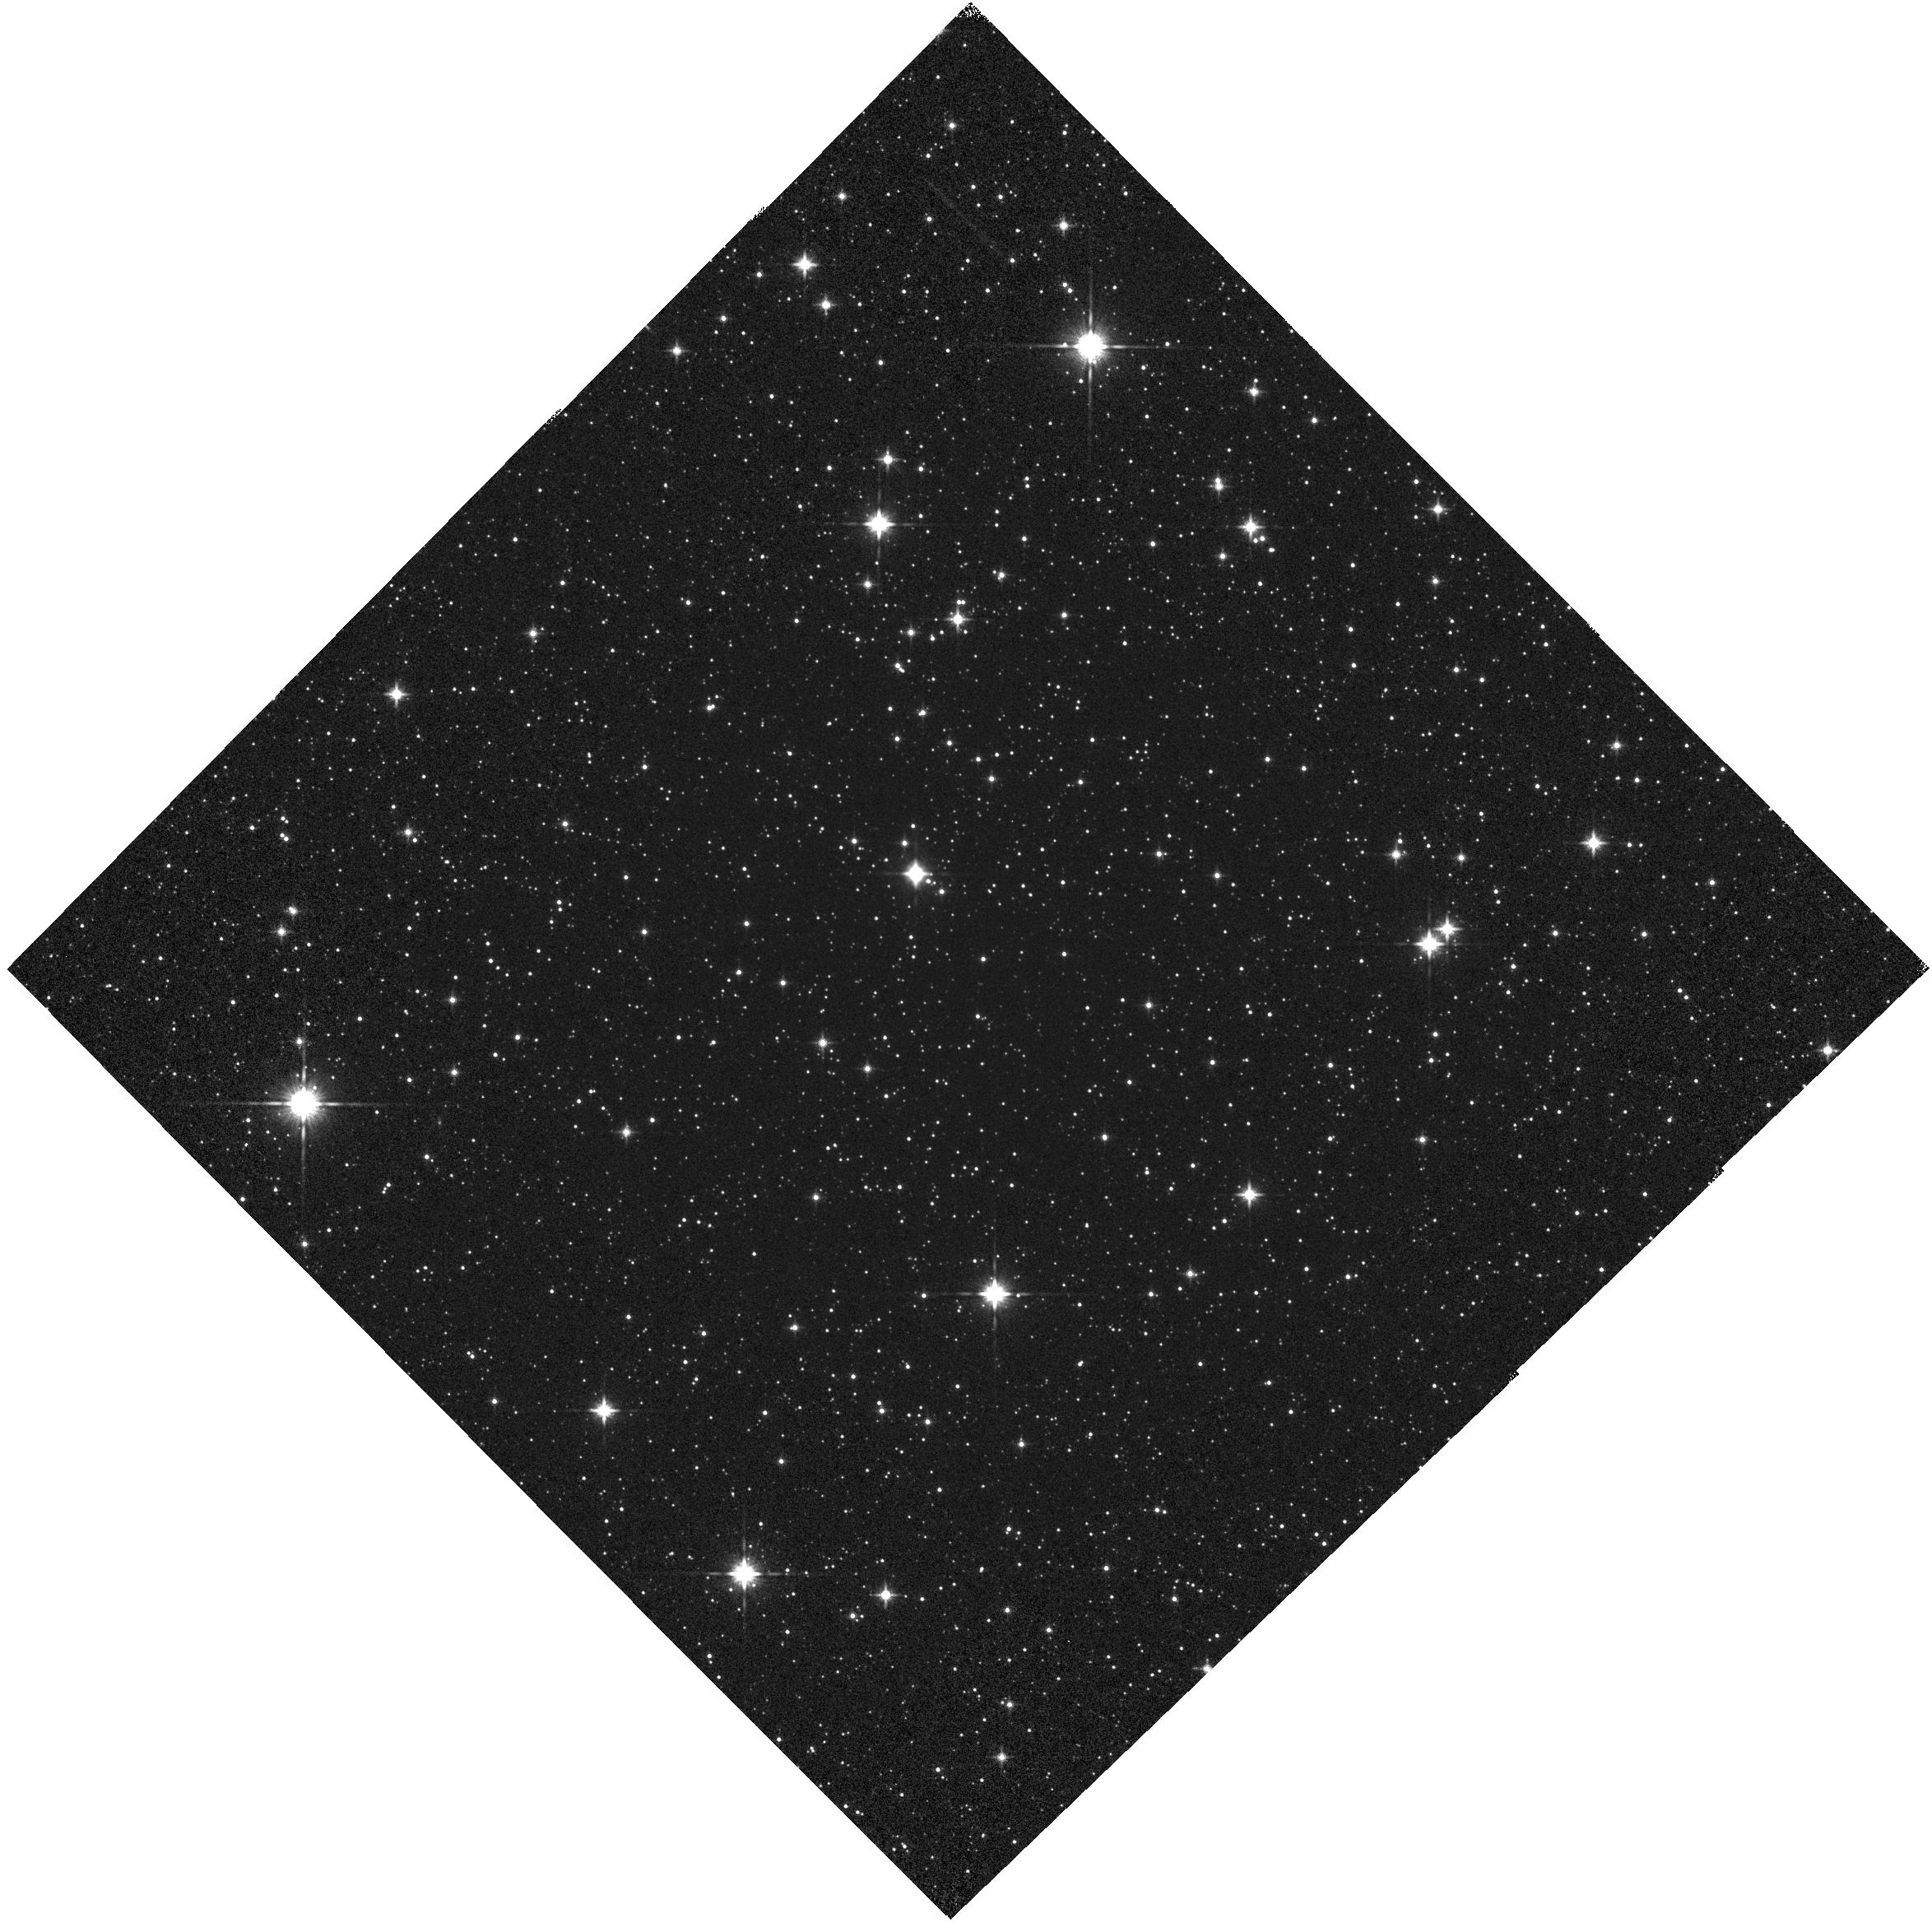
Target: VY2-2
Instrument: WFC3/IR
Filter: F140W
Exposure: 1 min
Observation ID: hst_12356_53_wfc3_ir_f140w_ibmq53

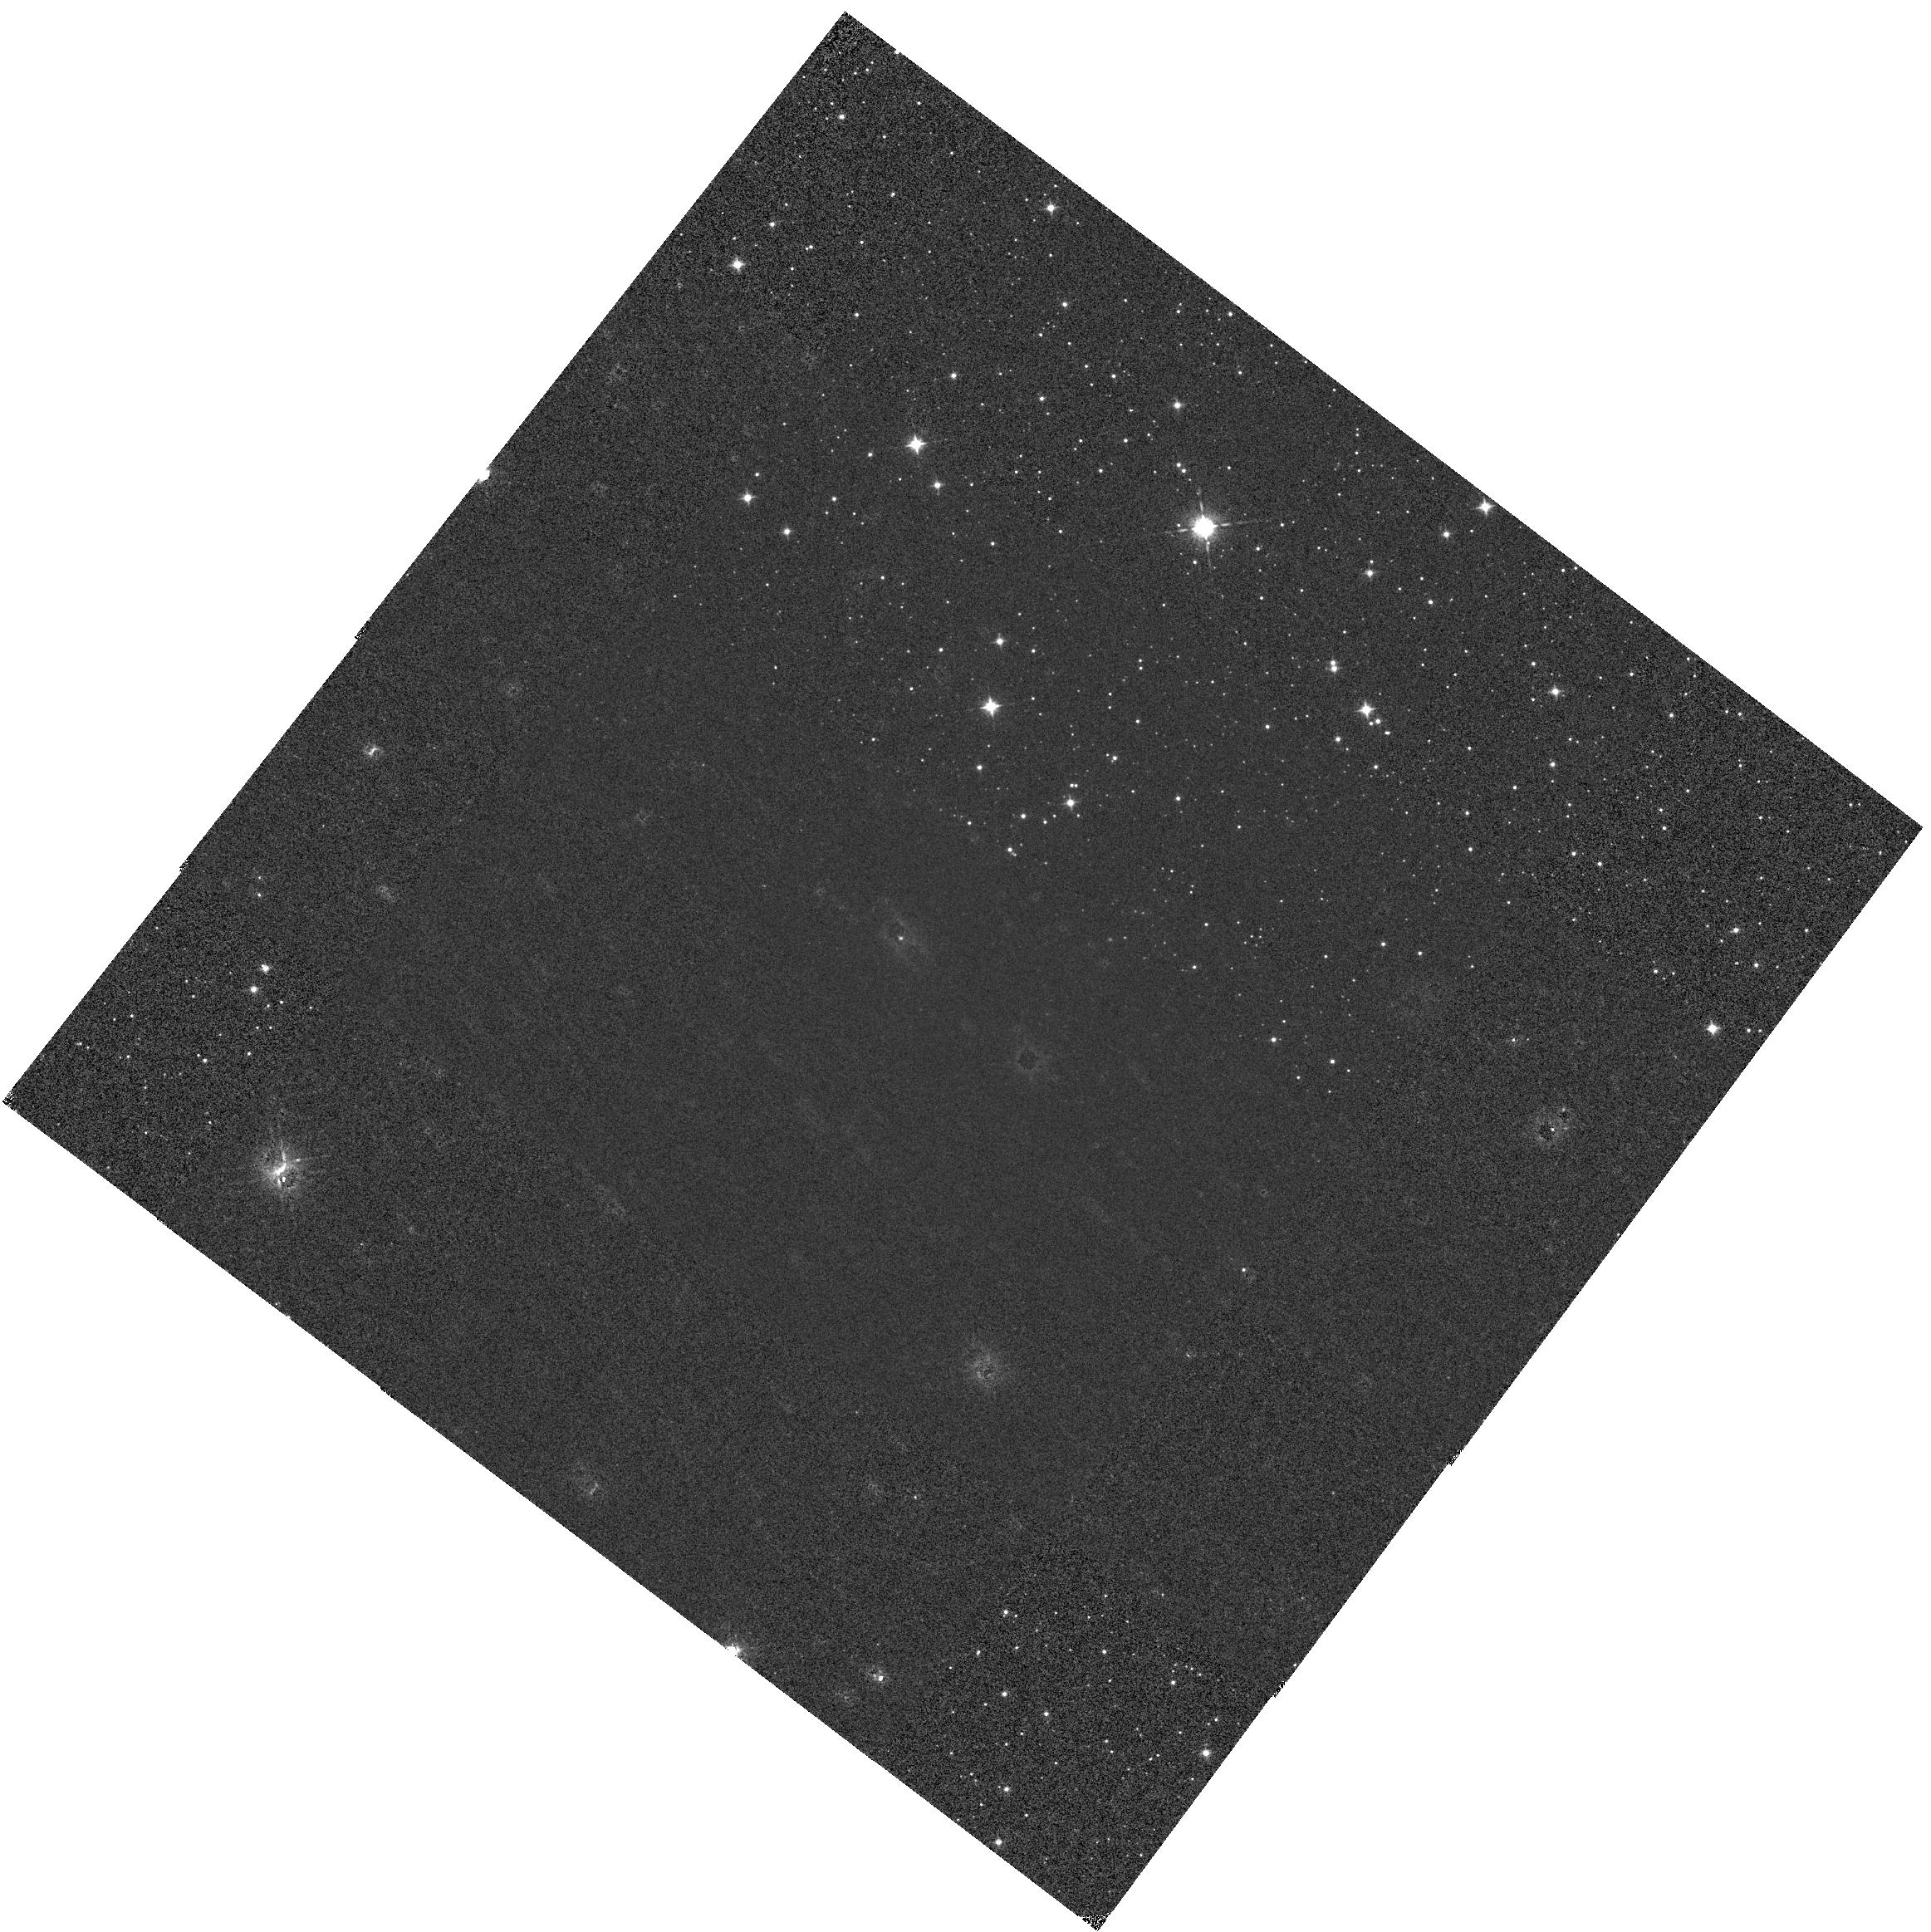
Target: VY2-2
Instrument: WFC3/IR
Filter: F098M
Exposure: 1 min
Observation ID: hst_12356_01_wfc3_ir_f098m_ibmq01

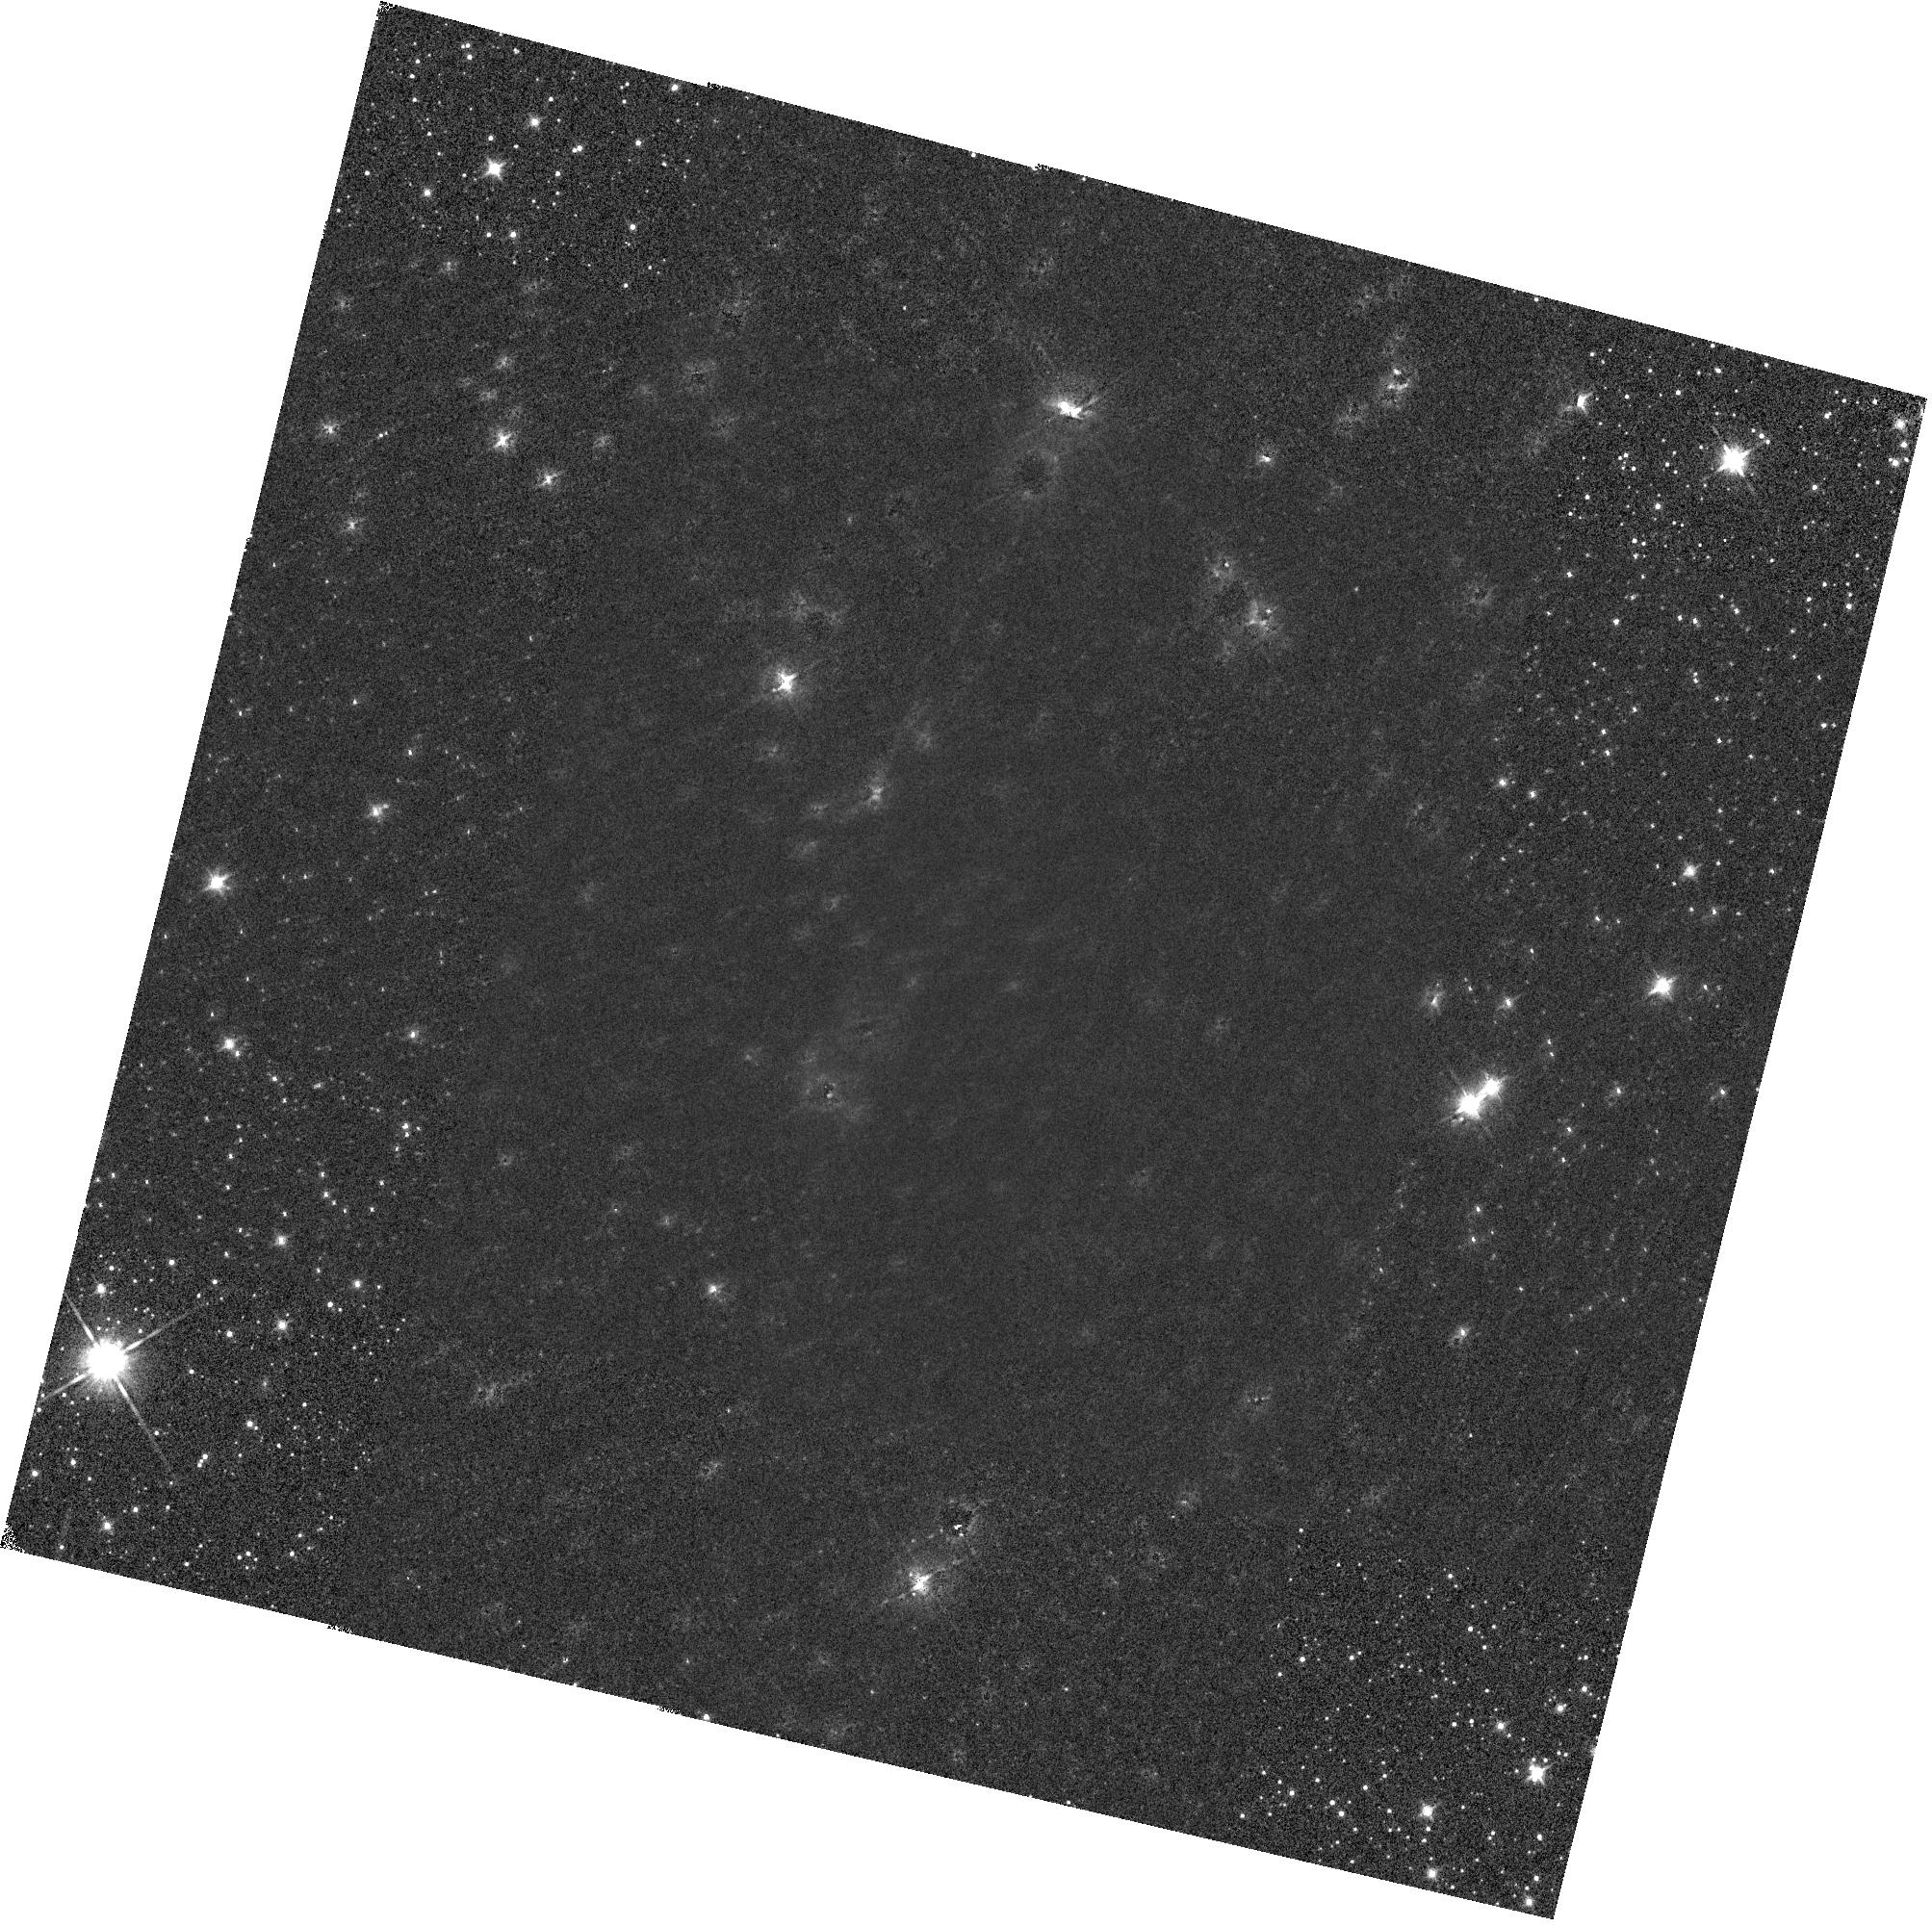
Target: VY2-2
Instrument: WFC3/IR
Filter: F140W
Exposure: 1 min
Observation ID: hst_12356_52_wfc3_ir_f140w_ibmq52

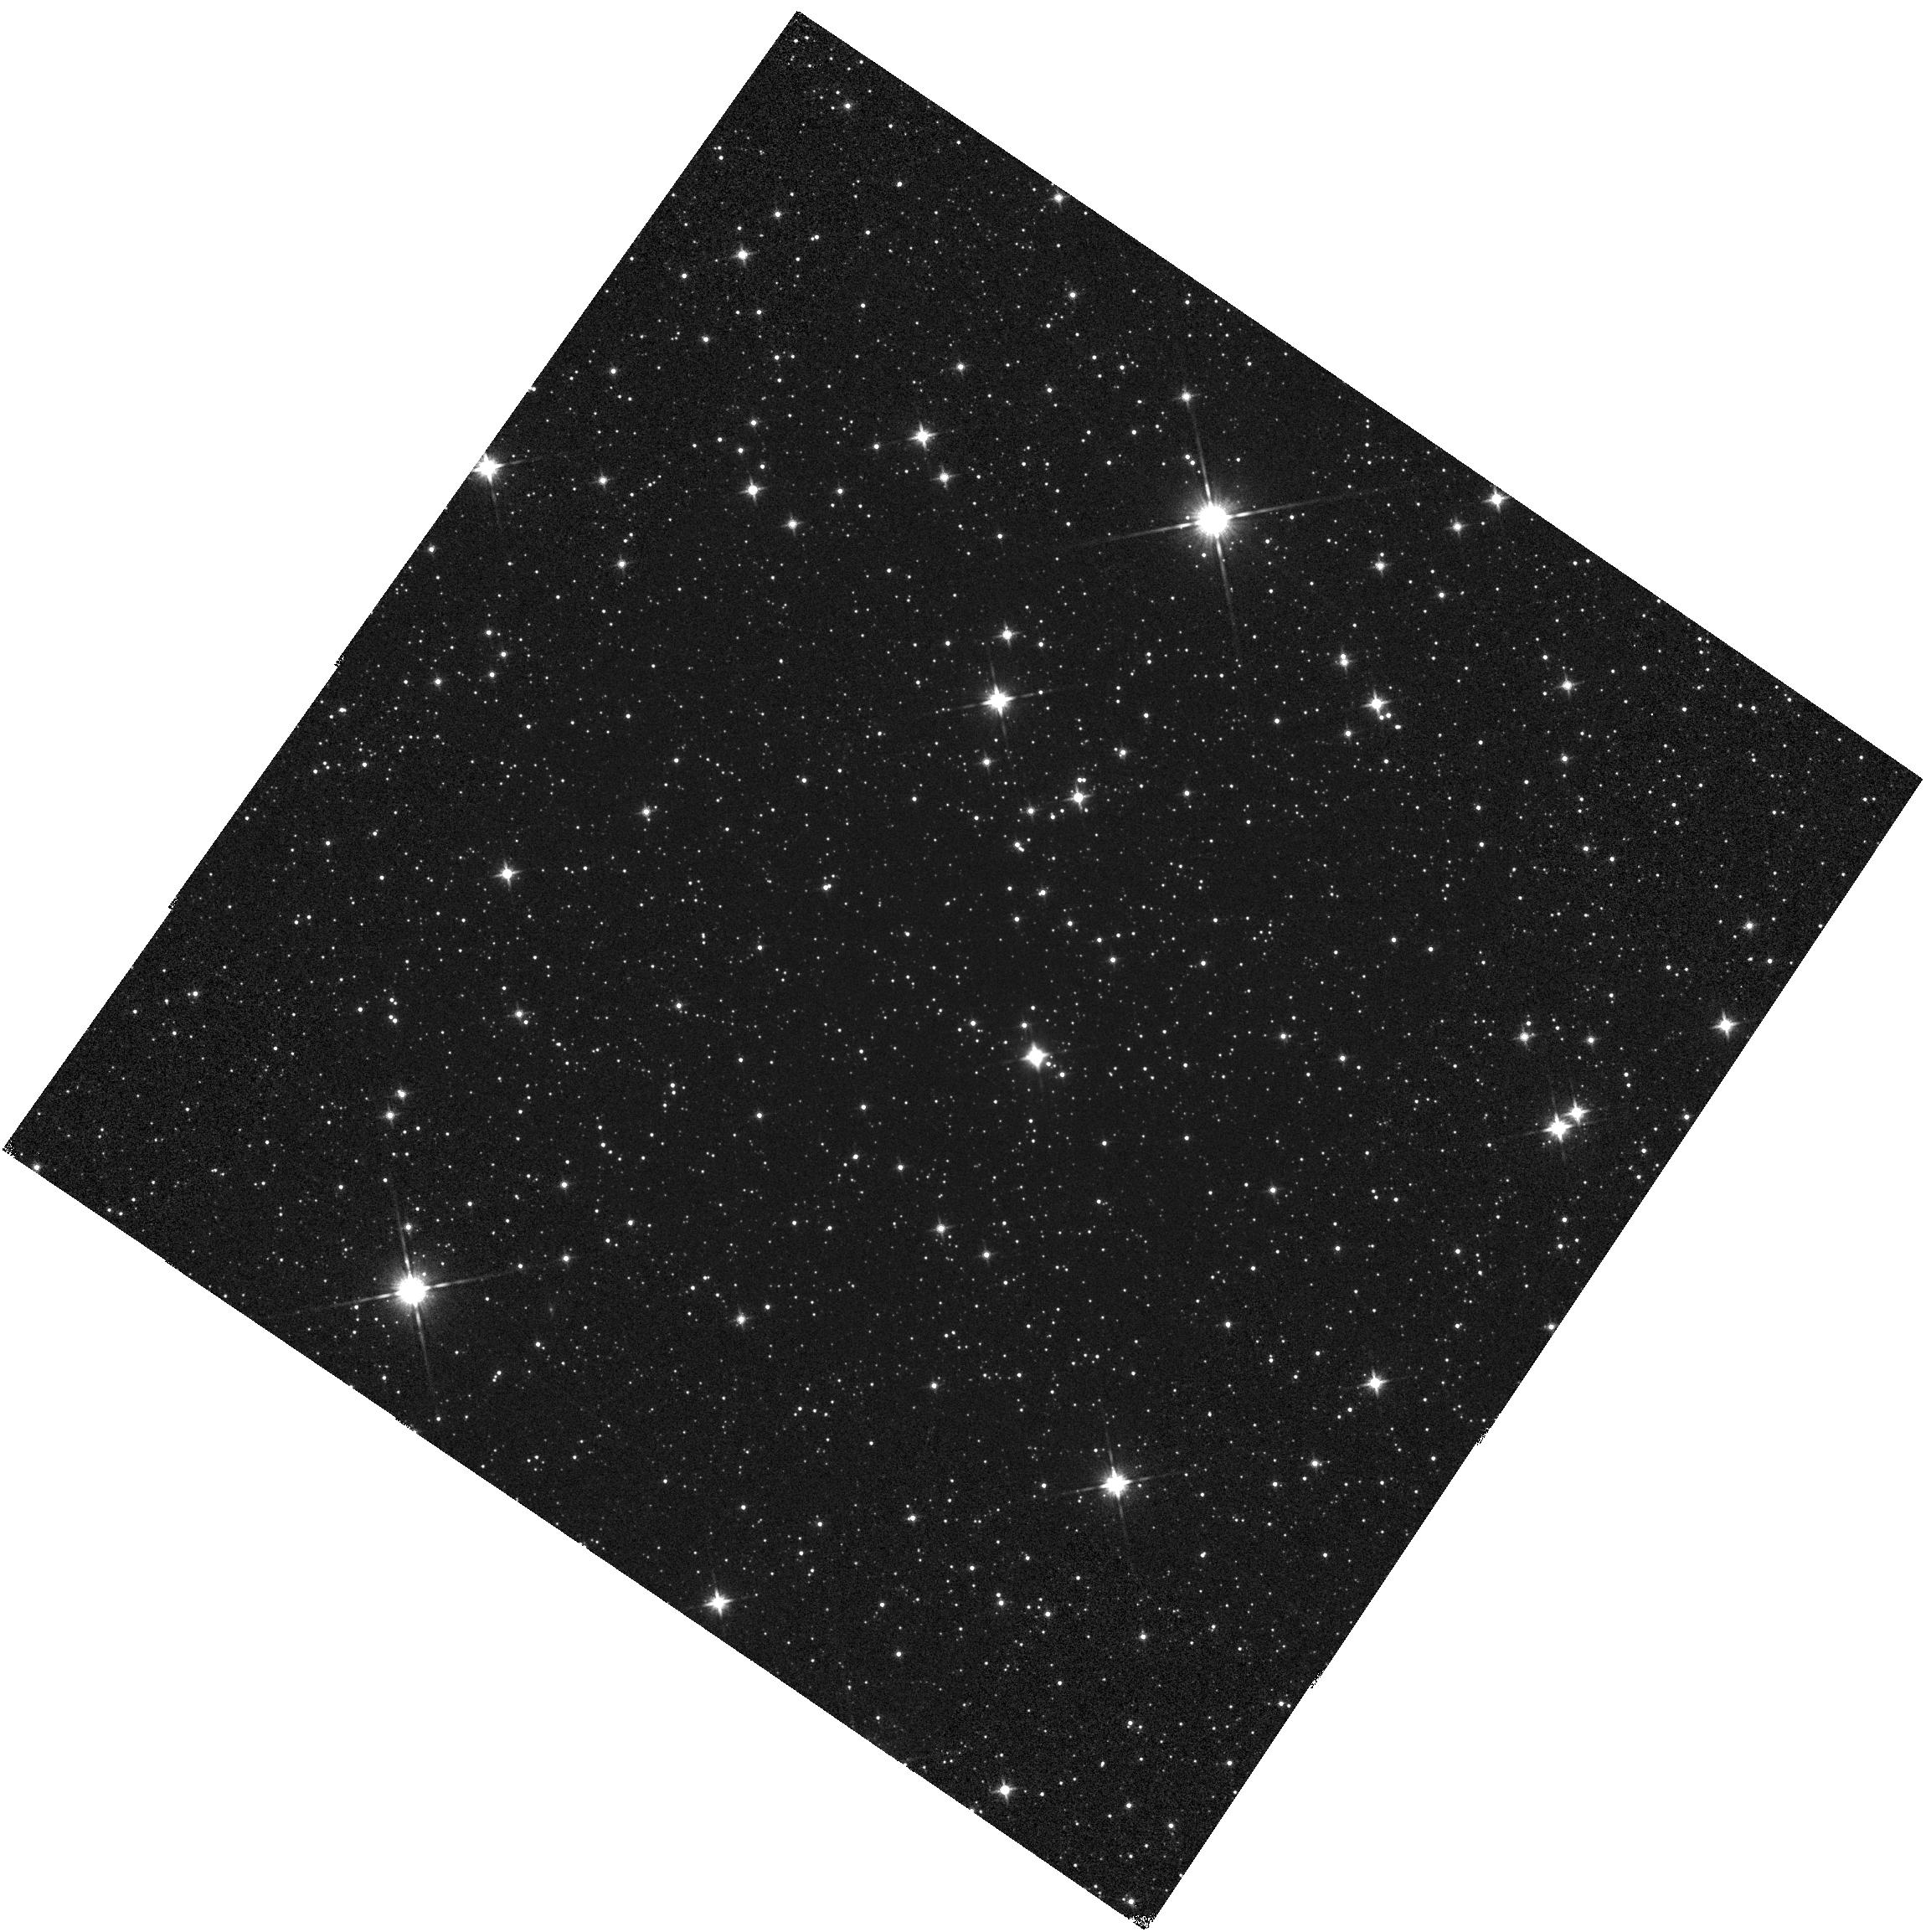
Target: VY2-2
Instrument: WFC3/IR
Filter: F140W
Exposure: 1 min
Observation ID: hst_12356_02_wfc3_ir_f140w_ibmq02

IR Grism Wavelength Calibration Stability Test (PI: Pirzkal, Norbert)

The HST primary flux standard GD71 will be observed with the G102 and G141 grisms at 9 different positions in the field of view for each grism. The 9 positions will be distributed in a 3x3 grid over the field of view. The grid of observations will be used to map spatial variations in the grism mode throughput and establish a low-order flat-field for the grisms. Each dispersed exposure will be preceeded by two direct images, in order to measure the source offsets between direct and dispersed modes and to establish the wavelength zero-point for each dispersed exposure. For G102 observations, the F098M and F105W filters will be used for the accompanying direct exposures. For G141 observations, the F140W and F160W filters will be used for the accompanying direct exposures. The number of FPA readouts (nsamp) is minimized for each exposure in order to avoid as much visibility time lost to buffer dumps as possible. POSTARGs are used to produce the 9-point exposure patterns within the FOV. POSTARGs are also used at the central exposure of the pattern in order to shift the location of the first-order spectrum so that it is near the center of the FOV. Single exposures using each grism are also obtained with the target located at the nominal field positions of the IRSUB512 and IRSUB256 subarray apertures.